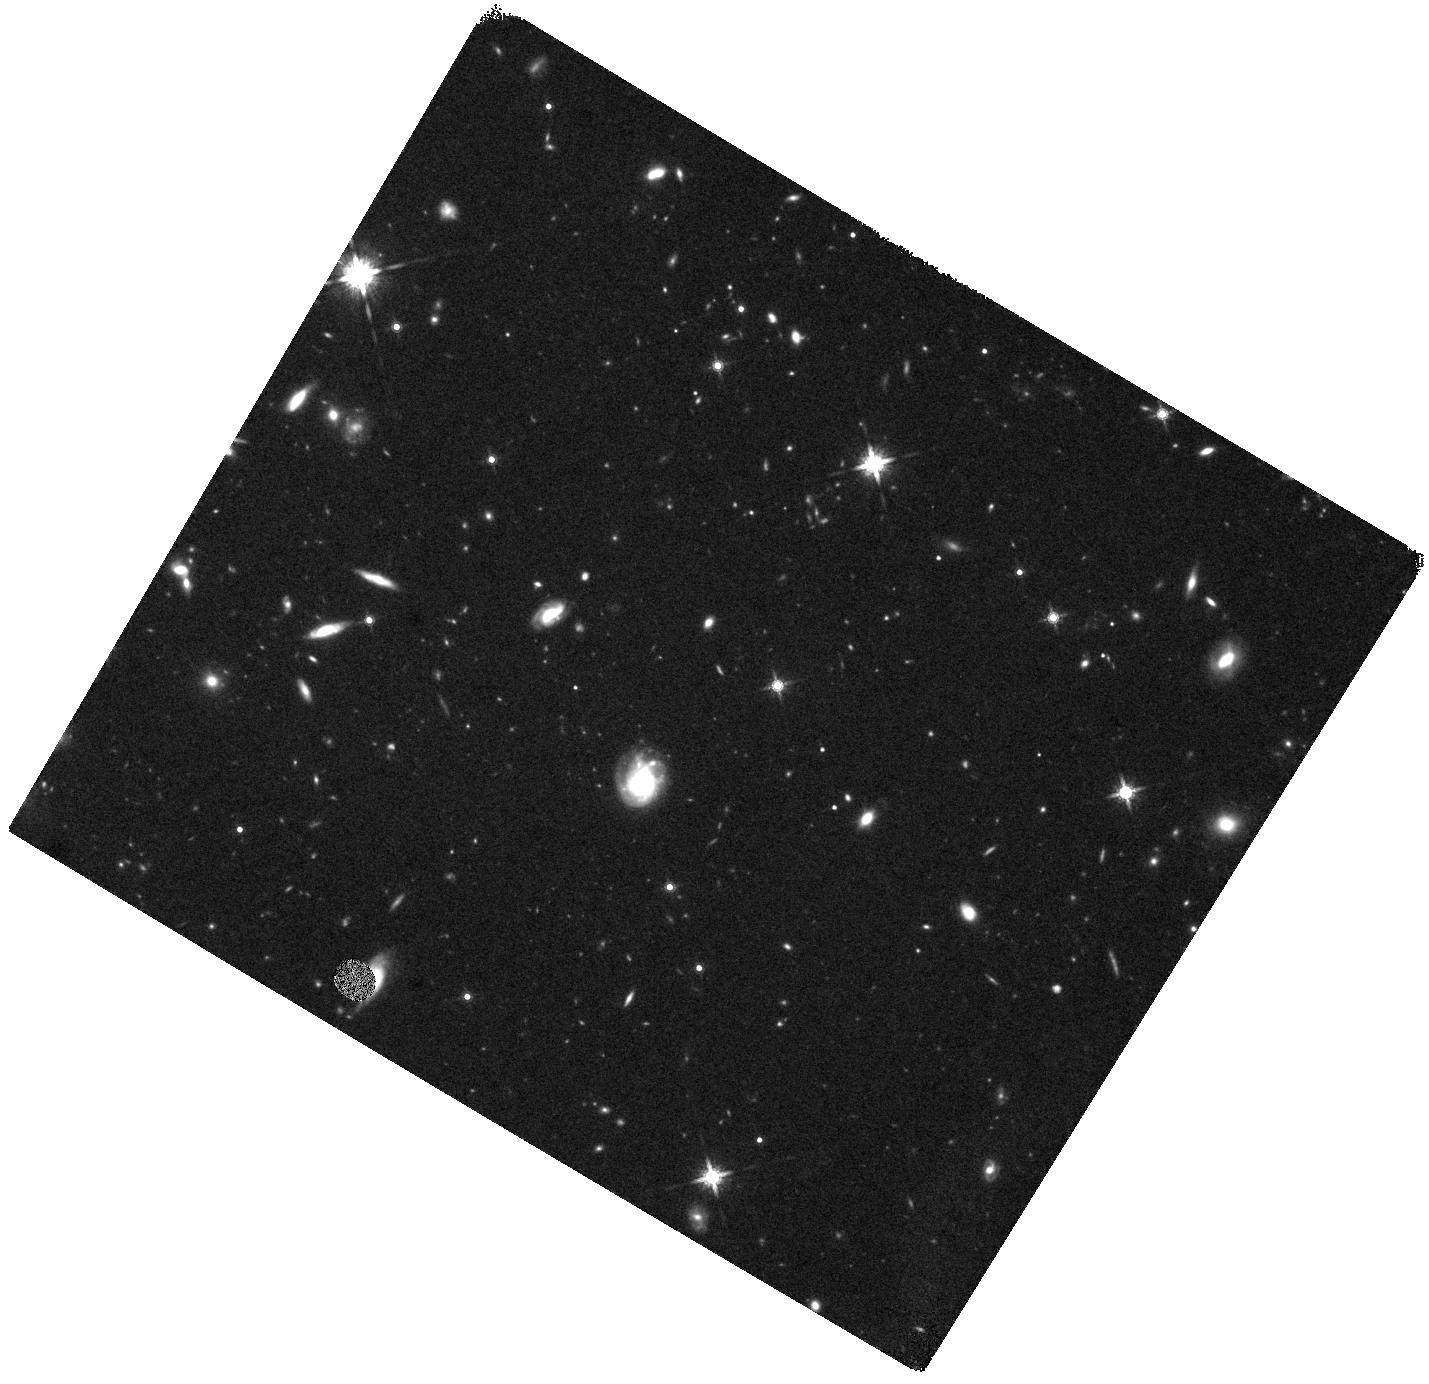
Target: J0817+1351. Instrument: WFC3/IR. Filter: F160W. Exposure: 44 min. Observation ID: hst_15410_04_wfc3_ir_f160w_idrn04

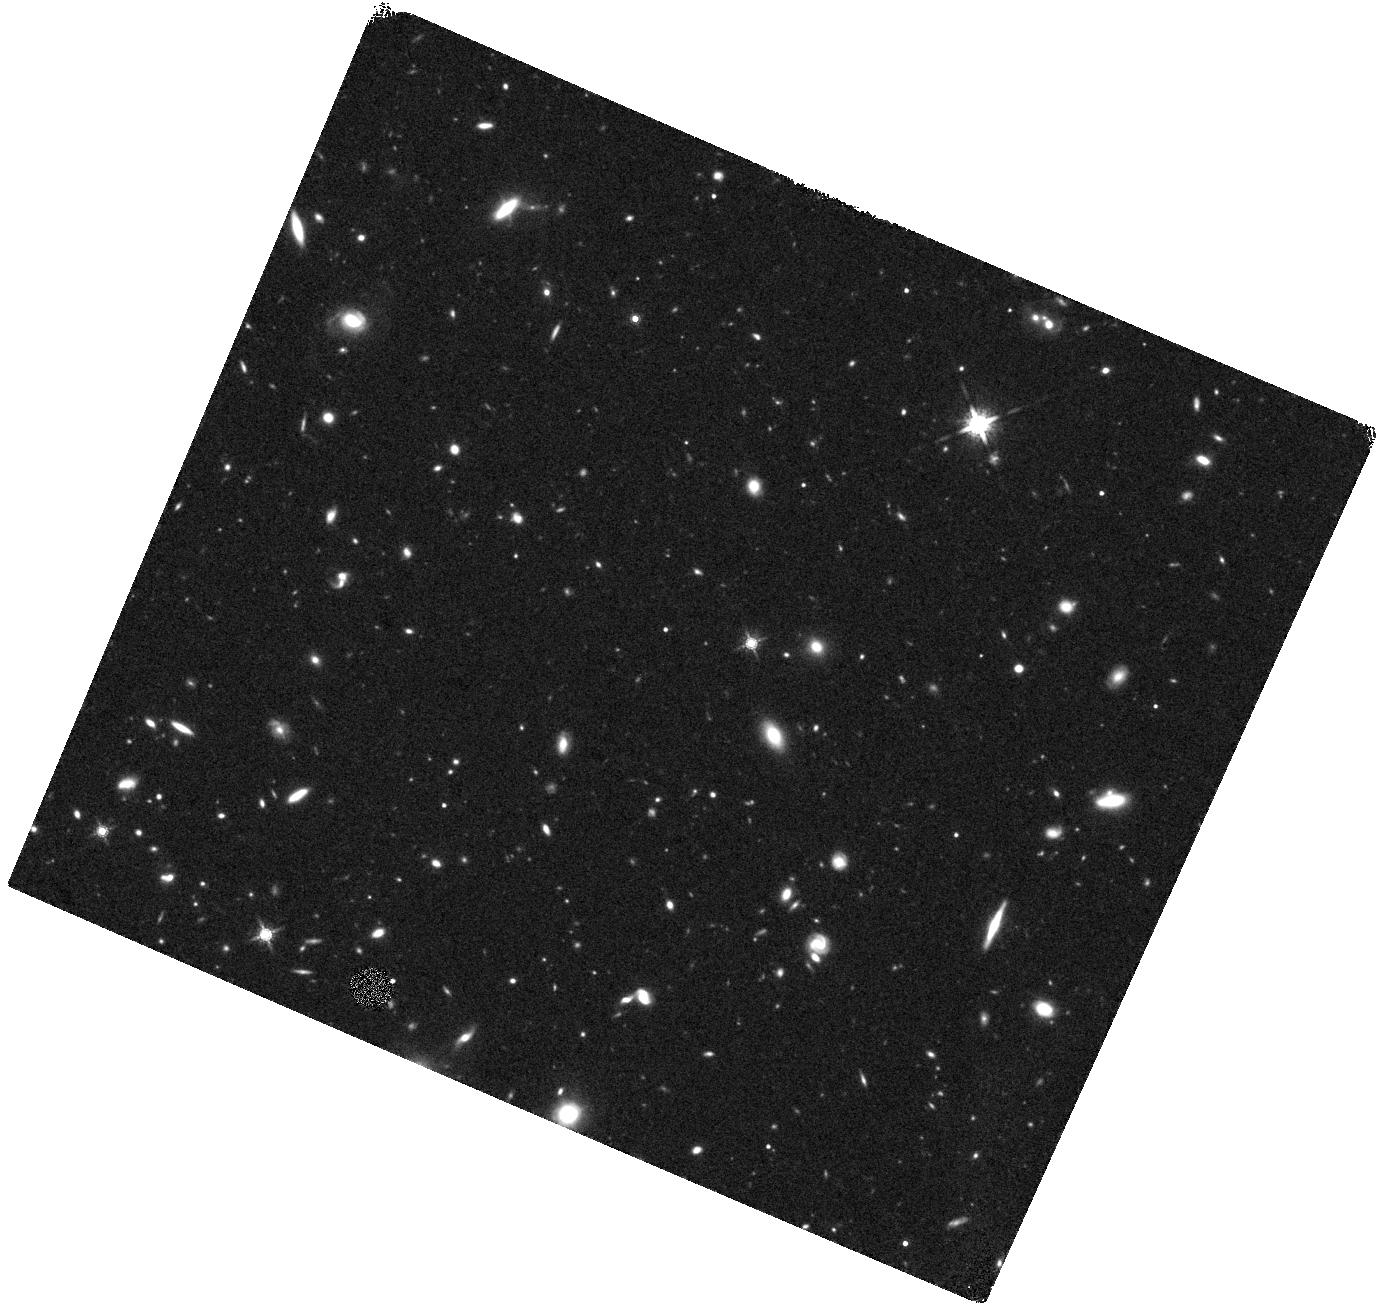
Target: J1101+0531. Instrument: WFC3/IR. Filter: F160W. Exposure: 44 min. Observation ID: hst_15410_02_wfc3_ir_f160w_idrn02

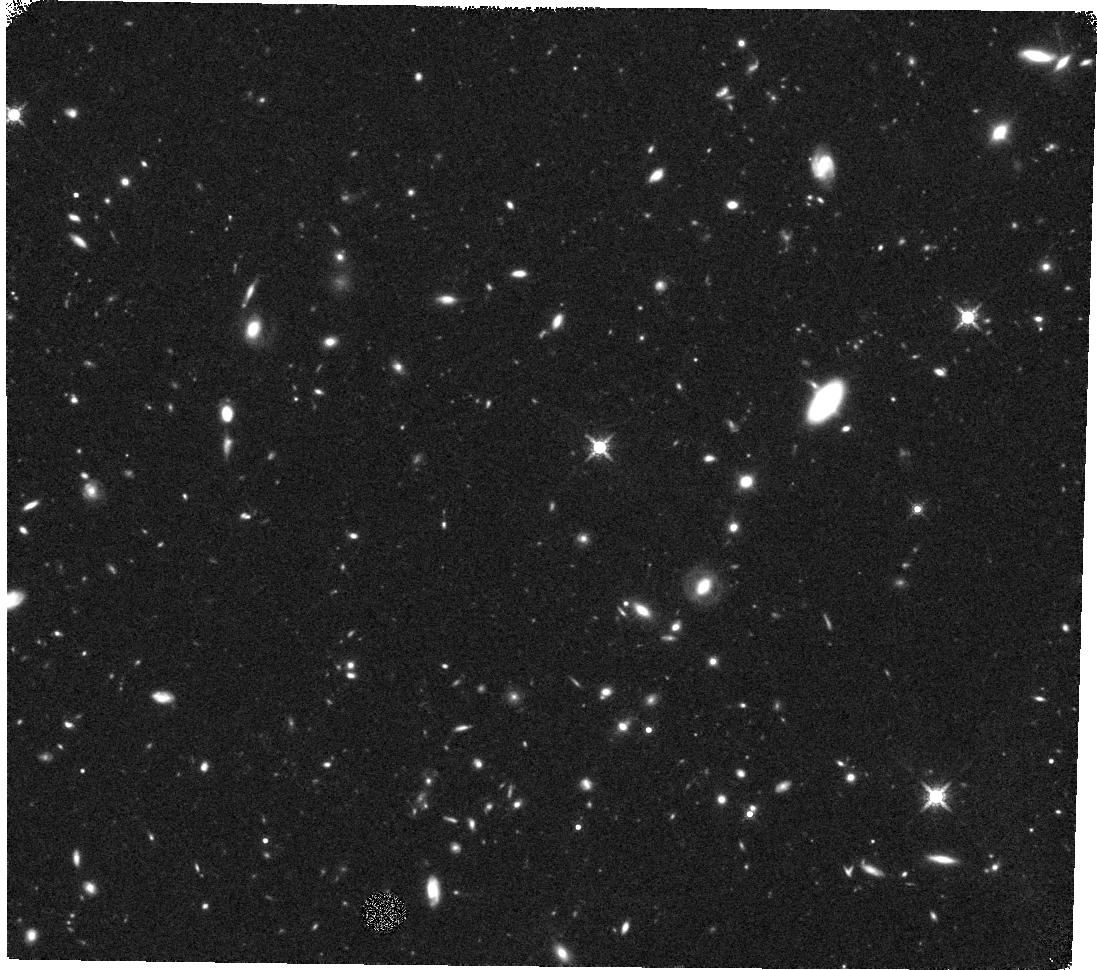
Target: J1443+2724. Instrument: WFC3/IR. Filter: F160W. Exposure: 44 min. Observation ID: hst_15410_03_wfc3_ir_f160w_idrn03

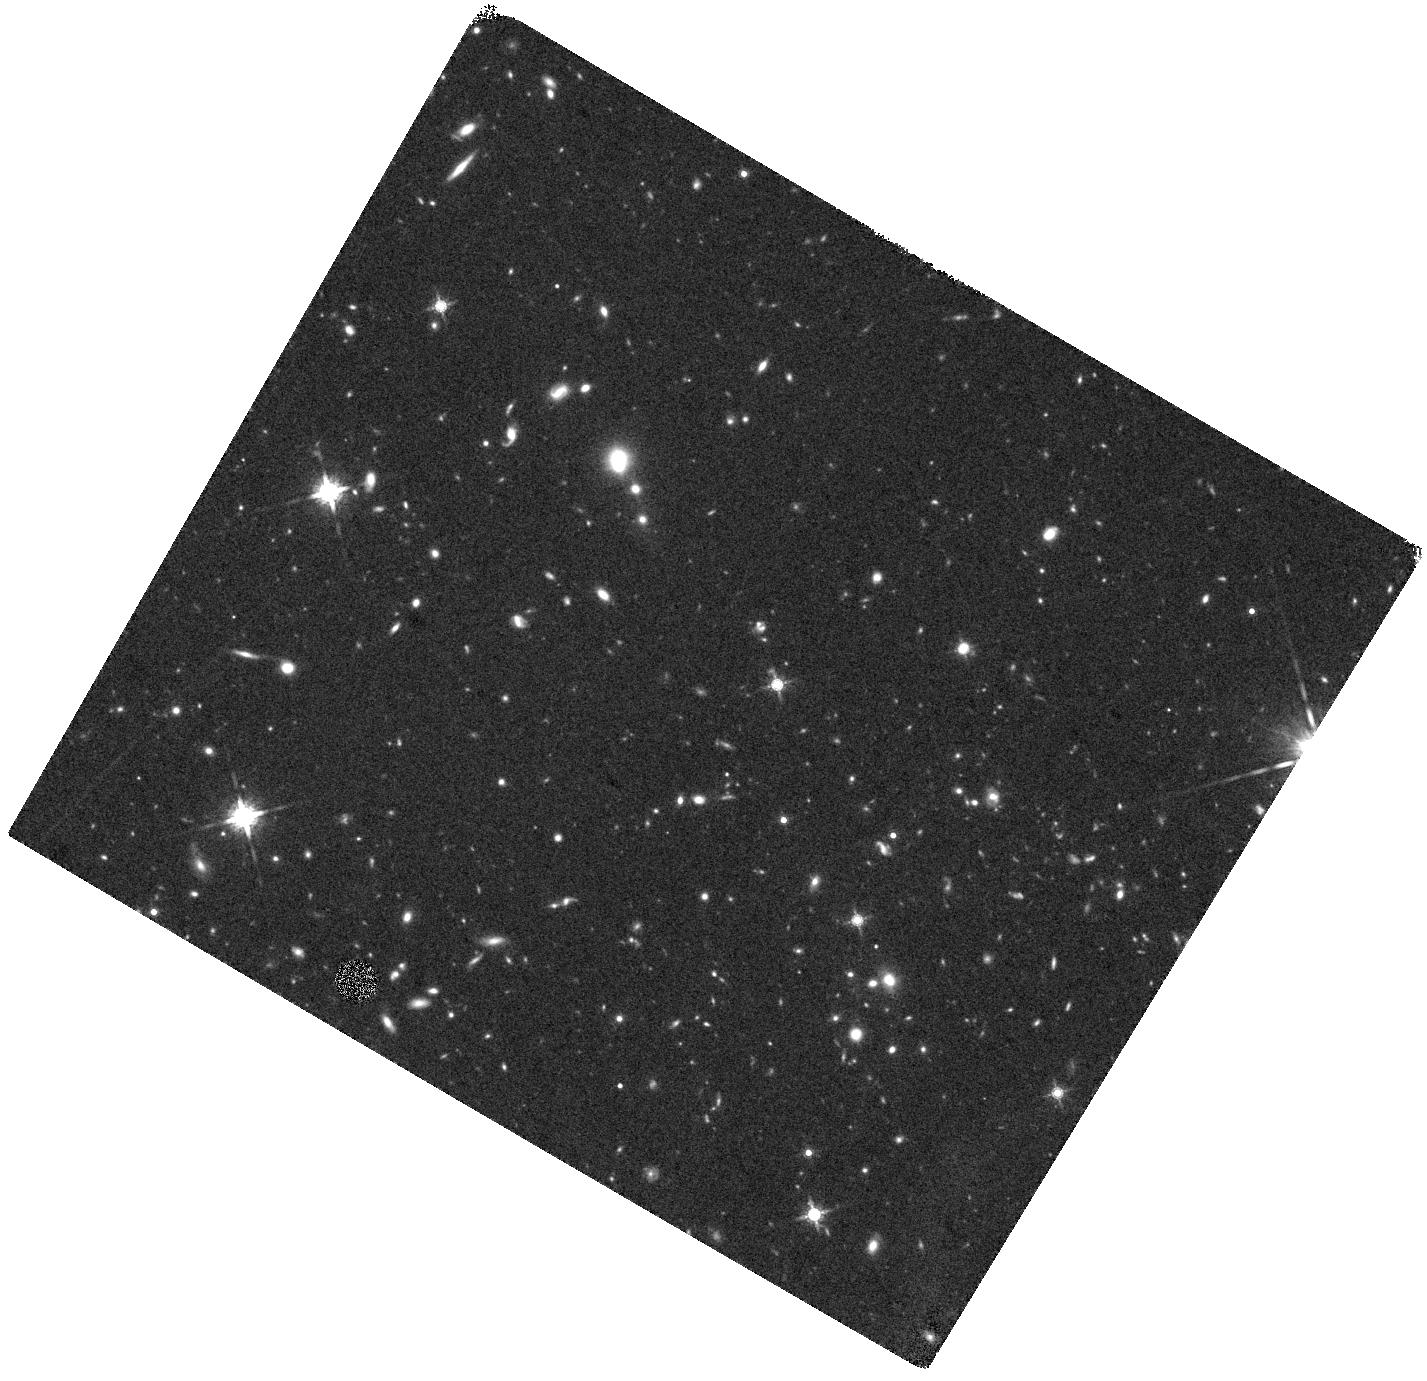
Target: J0834+2140. Instrument: WFC3/IR. Filter: F160W. Exposure: 44 min. Observation ID: hst_15410_01_wfc3_ir_f160w_idrn01

The Nature of the Host Galaxies of Damped Lyman-alpha Absorbers at z~4 (PI: Neeleman, Marcel)

Absorption-selected galaxies, specifically those associated with damped Ly-alpha absorbers (DLAs), provide a unique opportunity to study the gas in 'typical' galaxies at high redshifts. We have recently used ALMA to detect the [CII] 158 micron line from four of five targeted DLAs at z > 4, and have also used the VLA to detect CO (2-1) emission from one of these systems, obtaining a large molecular gas mass. We propose to continue this successful ALMA+VLA project, by complementing the ALMA [CII] 158 micron observations with (1) a VLA Q-band search for CO(2-1) emission from the 3 remaining [CII] 158 micron detections at z~4.2-4.4, and (2) an HST-WFC3 imaging of the 4 DLA host galaxies with ALMA+VLA observations in the F160W filter. The VLA observations will yield molecular gas masses for the 3 galaxies, while the HST-WFC3 observations will measure the dust-unobscured star formation rates; the combination of ALMA, VLA and HST data will allow us to obtain the most complete picture of high-z DLA host galaxies to date, and to directly test whether such galaxies might have been missed in emission-selected samples due to dust obscuration. We request 35.75 hours of VLA Q-band time and 4 orbits of HST time.